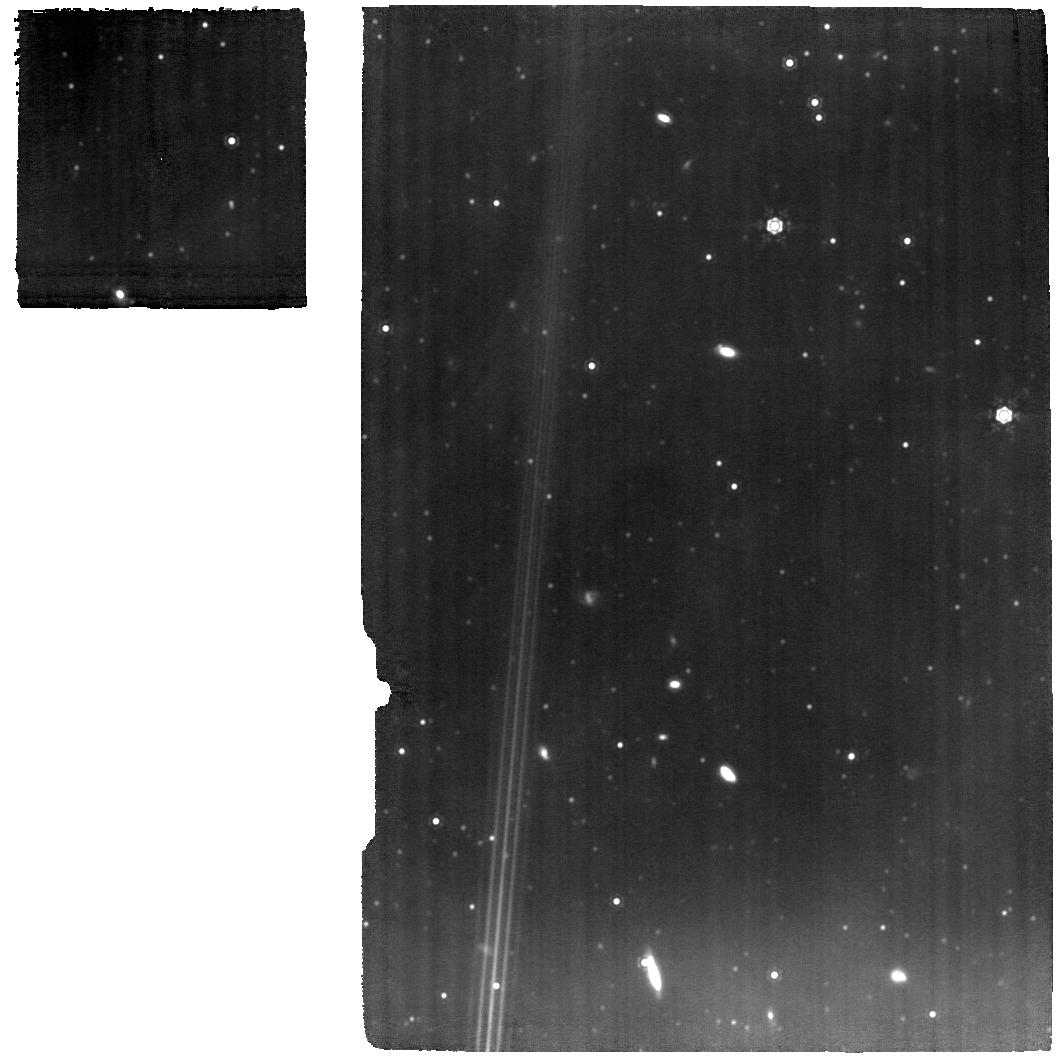
Target: B335-SPECTROSCOPY
Instrument: MIRI
Filter: F1280W
Exposure: 1.3 h
Observation ID: jw01802-o001_t002_miri_f1280w

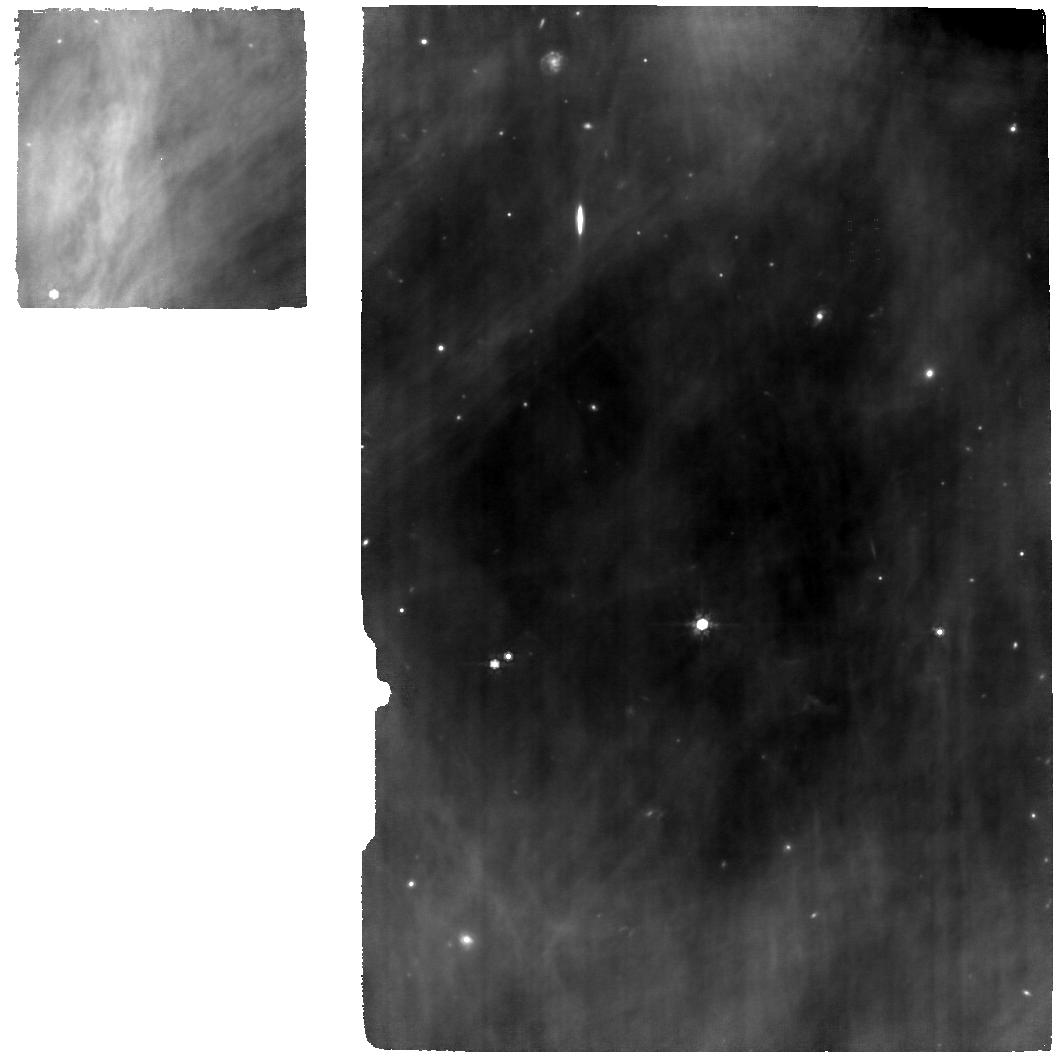
Target: HOPS153-SPECTROSCOPY
Instrument: MIRI
Filter: F770W
Exposure: 1.3 h
Observation ID: jw01802-o017_t017_miri_f770w

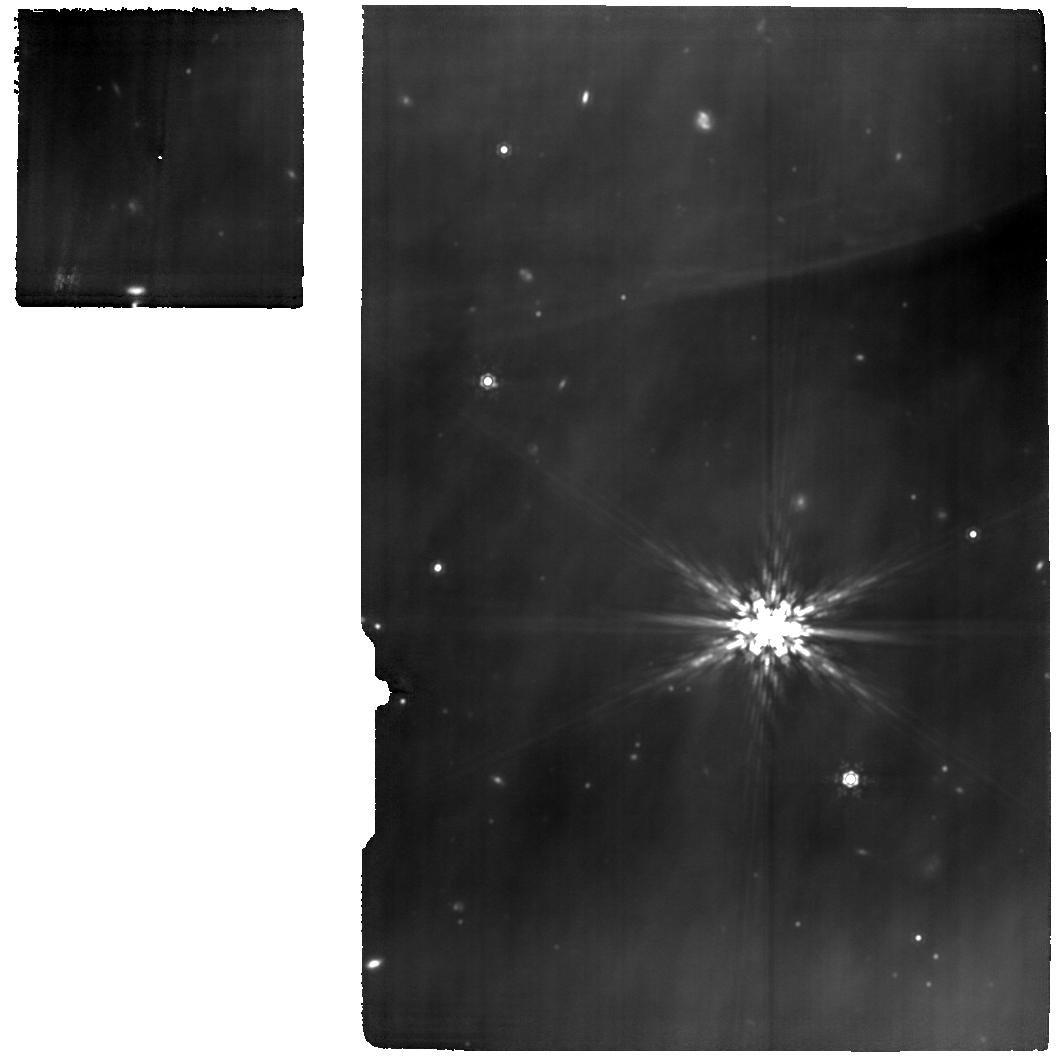
Target: IRAS16253-SPECTROSCOPY
Instrument: MIRI
Filter: F1280W
Exposure: 1.3 h
Observation ID: jw01802-o013_t013_miri_f1280w

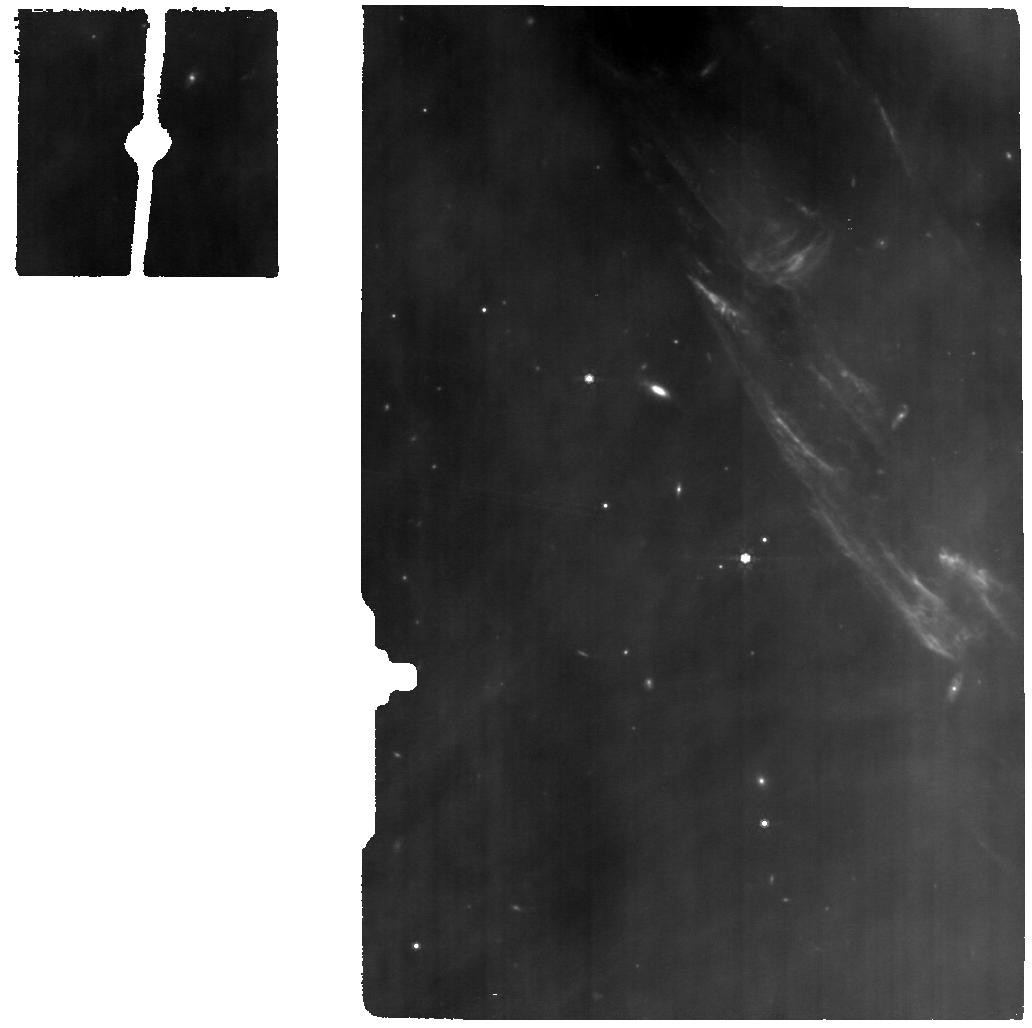
Target: HOPS153-BACKGROUND
Instrument: MIRI
Filter: F770W
Exposure: 19 min
Observation ID: jw01802-o018_t016_miri_f770w

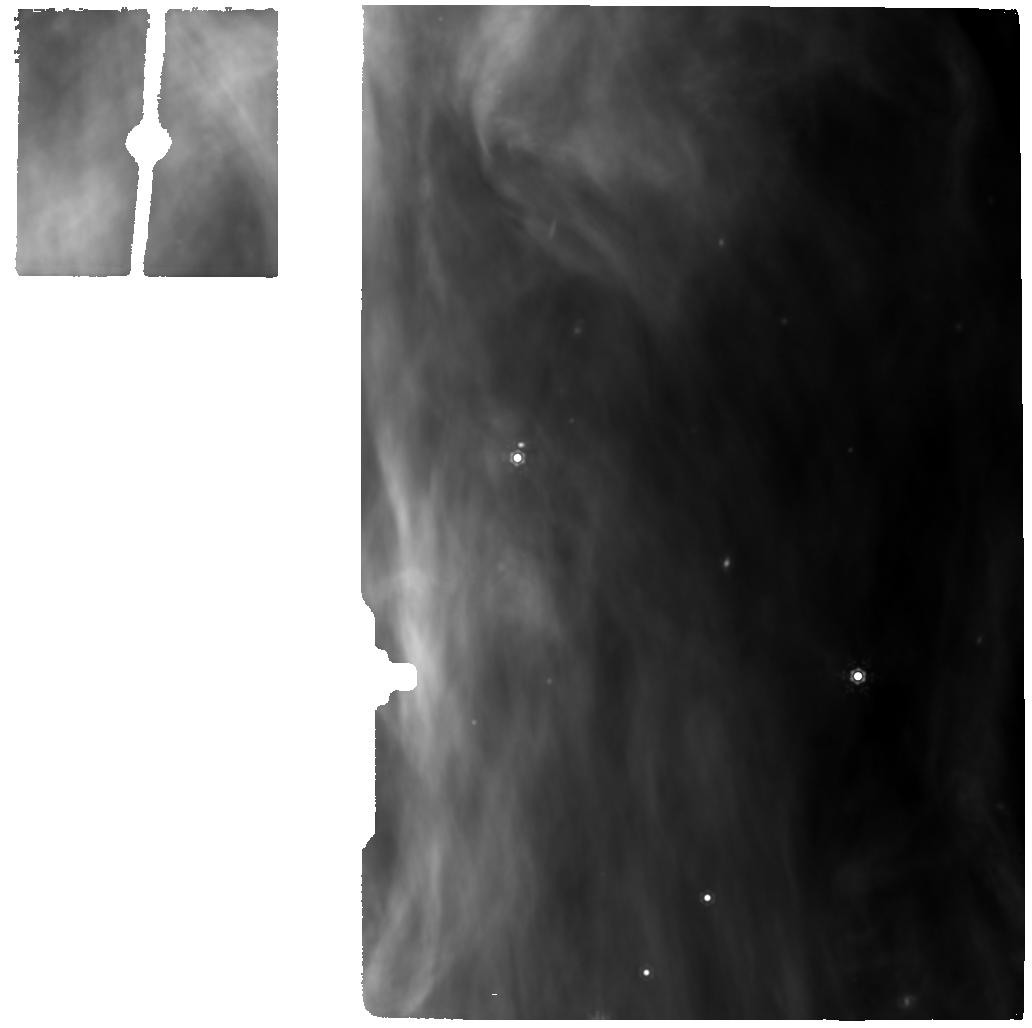
Target: HOPS370-BACKGROUND
Instrument: MIRI
Filter: F1280W
Exposure: 19 min
Observation ID: jw01802-o006_t006_miri_f1280w

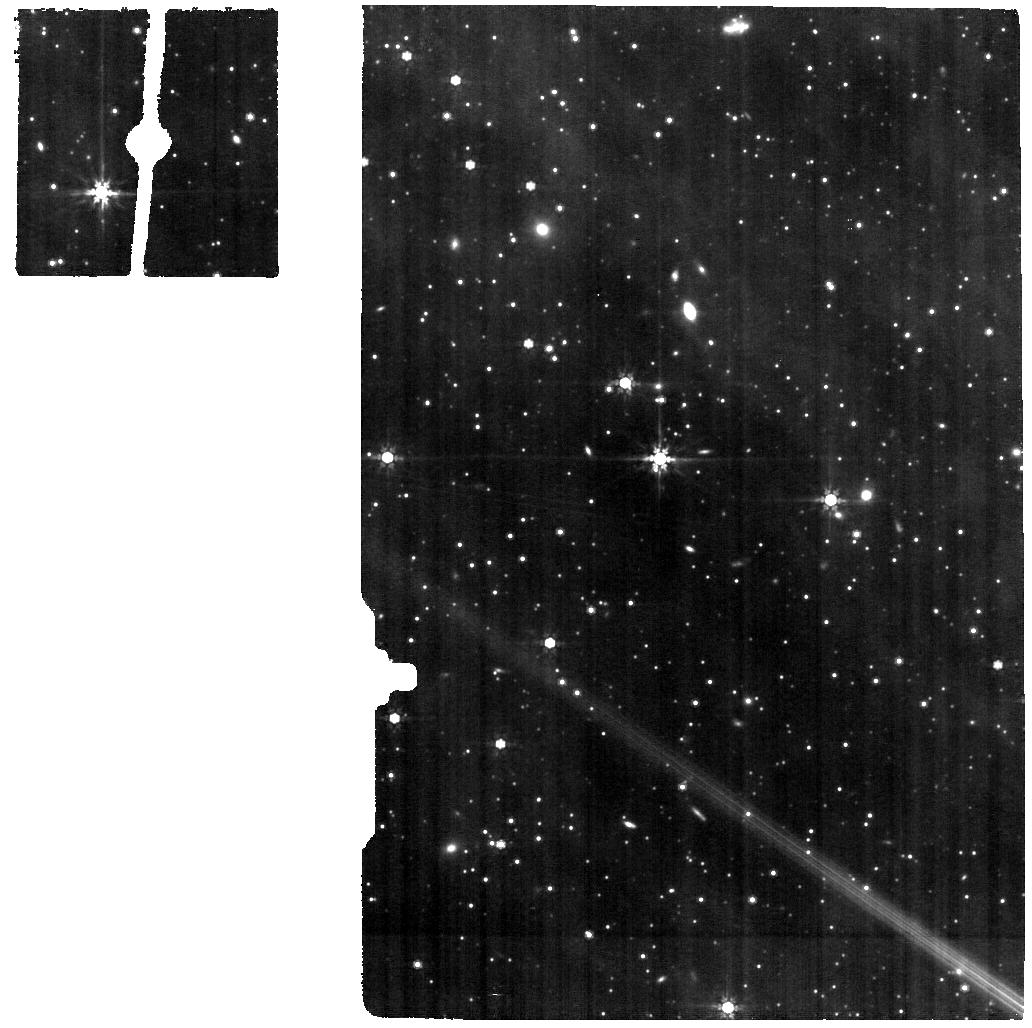
Target: B335-BACKGROUND
Instrument: MIRI
Filter: F770W
Exposure: 19 min
Observation ID: jw01802-o002_t003_miri_f770w

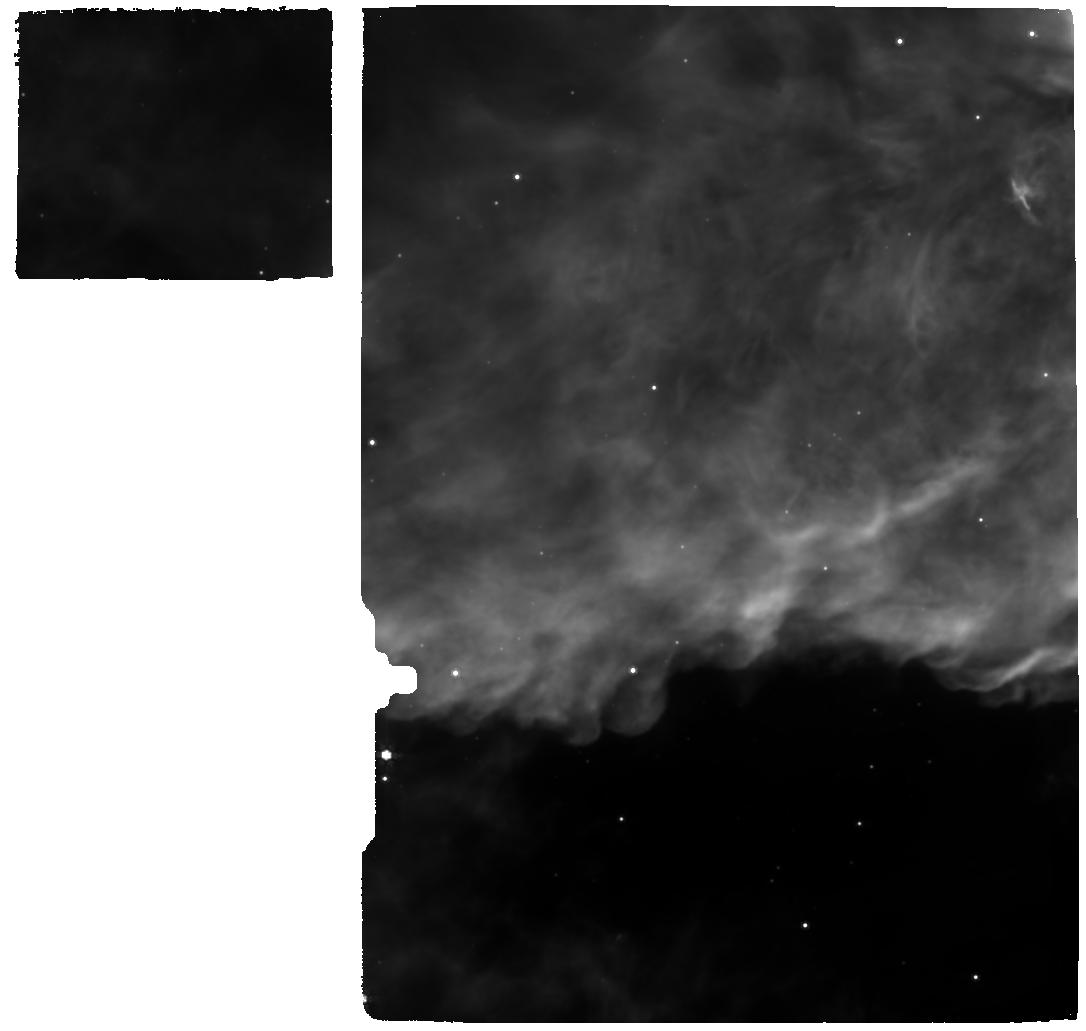
Target: IRAS20126-SPECTROSCOPY
Instrument: MIRI
Filter: F770W
Exposure: 24 min
Observation ID: jw01802-o009_t008_miri_f770w

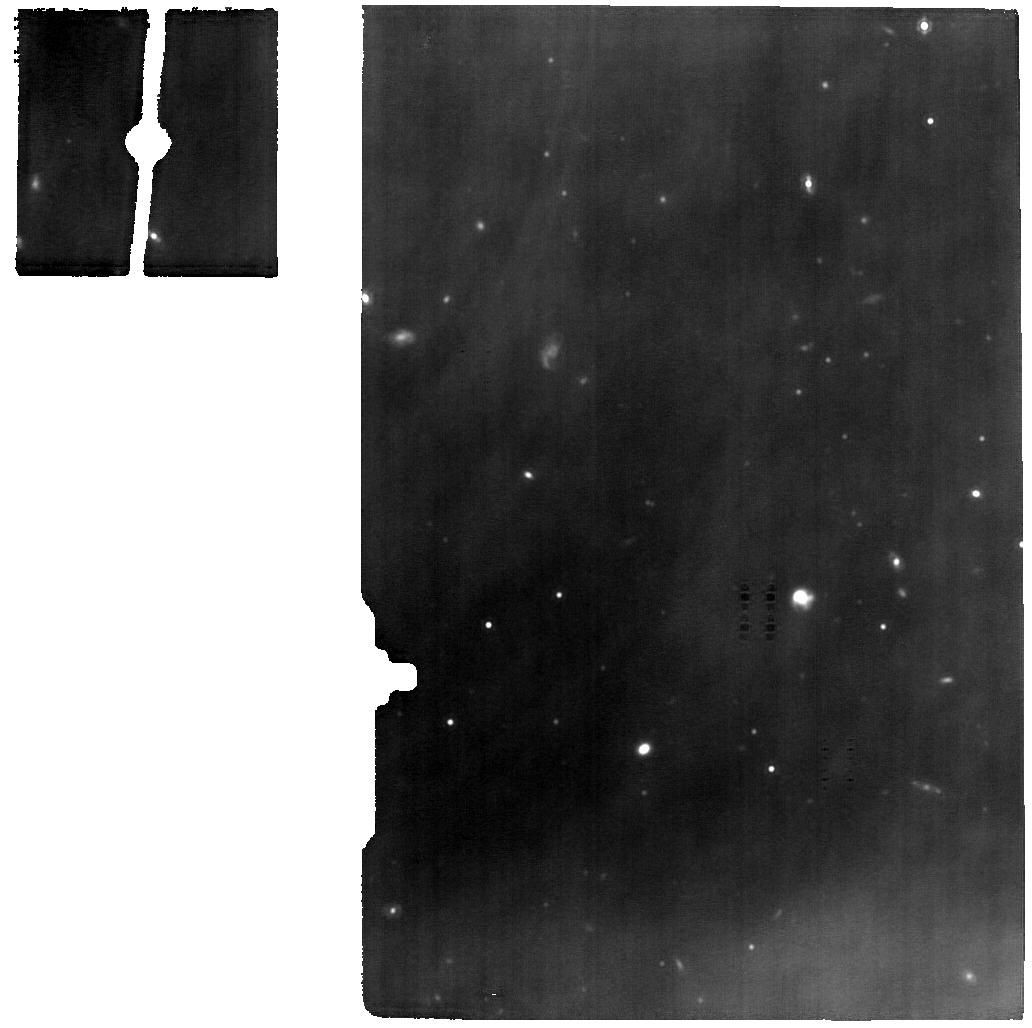
Target: IRAS16253-BACKGROUND
Instrument: MIRI
Filter: F1280W
Exposure: 19 min
Observation ID: jw01802-o014_t014_miri_f1280w

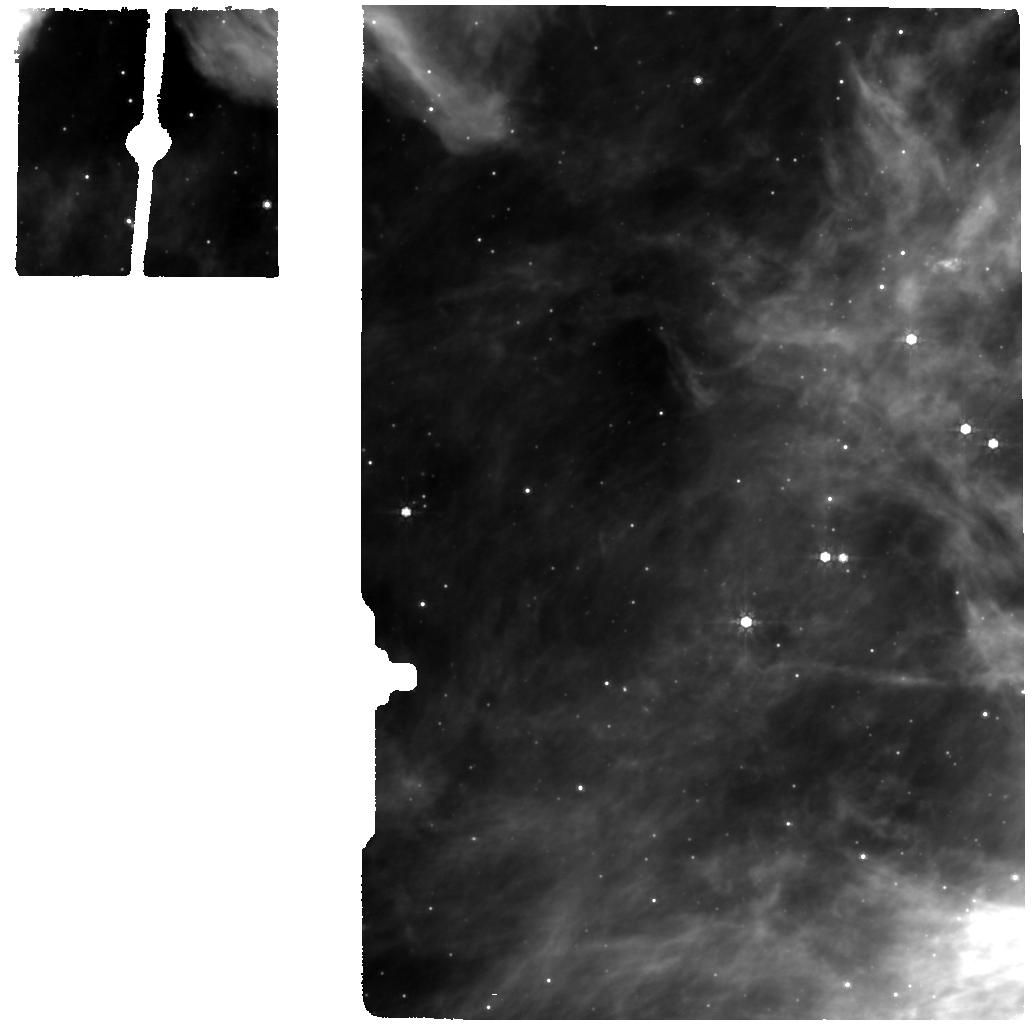
Target: IRAS20126-BACKGROUND
Instrument: MIRI
Filter: F770W
Exposure: 8 min
Observation ID: jw01802-o010_t010_miri_f770w

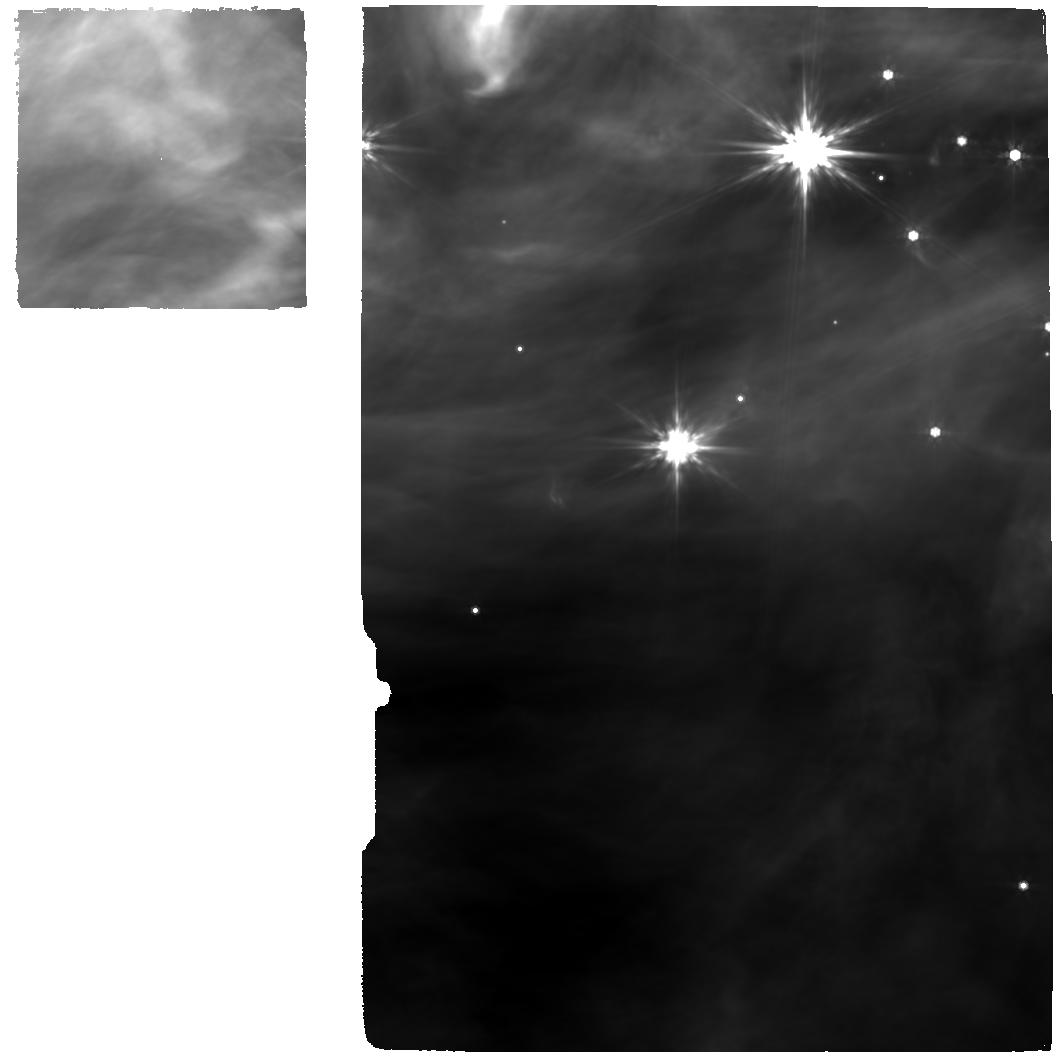
Target: HOPS370-SPECTROSCOPY
Instrument: MIRI
Filter: F770W
Exposure: 1.2 h
Observation ID: jw01802-o005_t005_miri_f770w

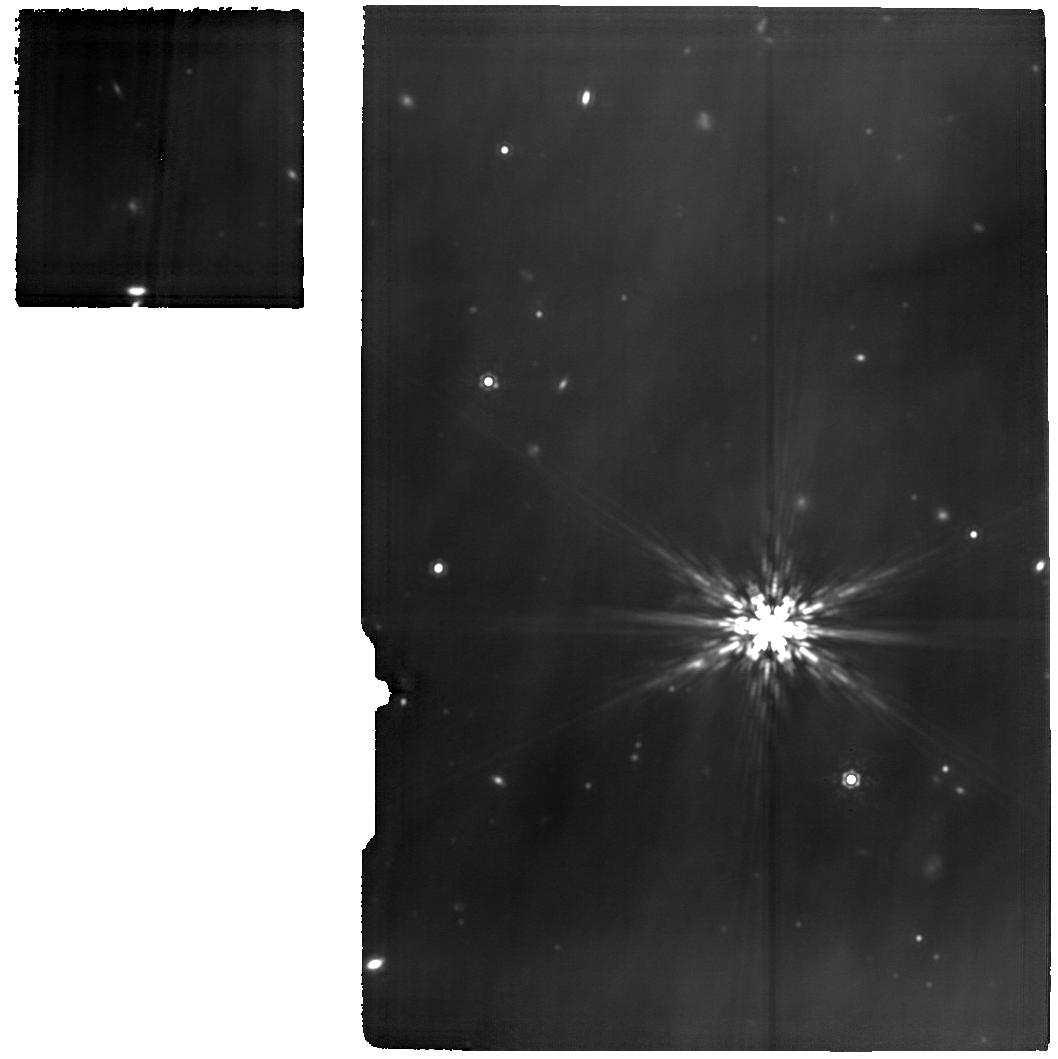
Target: IRAS16253-SPECTROSCOPY
Instrument: MIRI
Filter: F1500W
Exposure: 1.3 h
Observation ID: jw01802-o013_t013_miri_f1500w

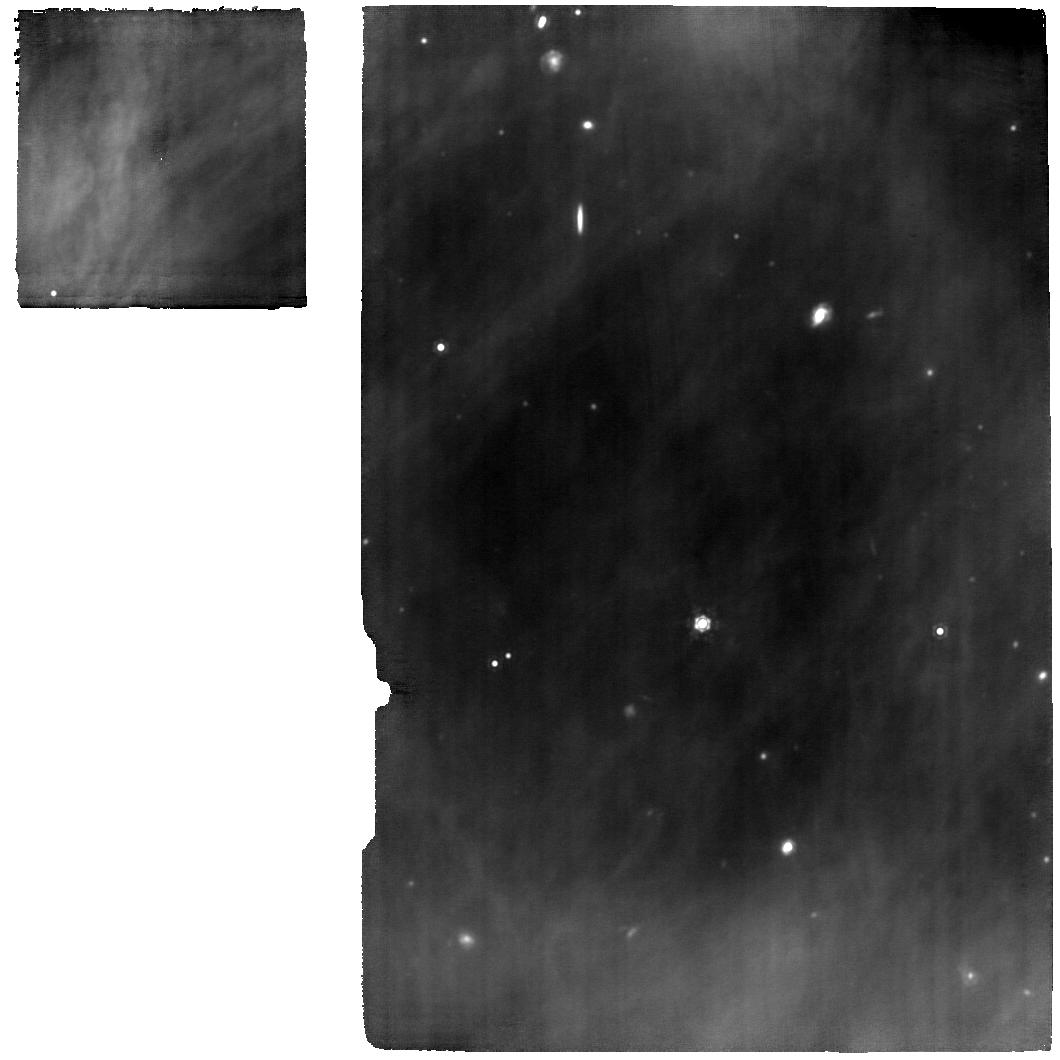
Target: HOPS153-SPECTROSCOPY
Instrument: MIRI
Filter: F1280W
Exposure: 1.3 h
Observation ID: jw01802-o017_t017_miri_f1280w

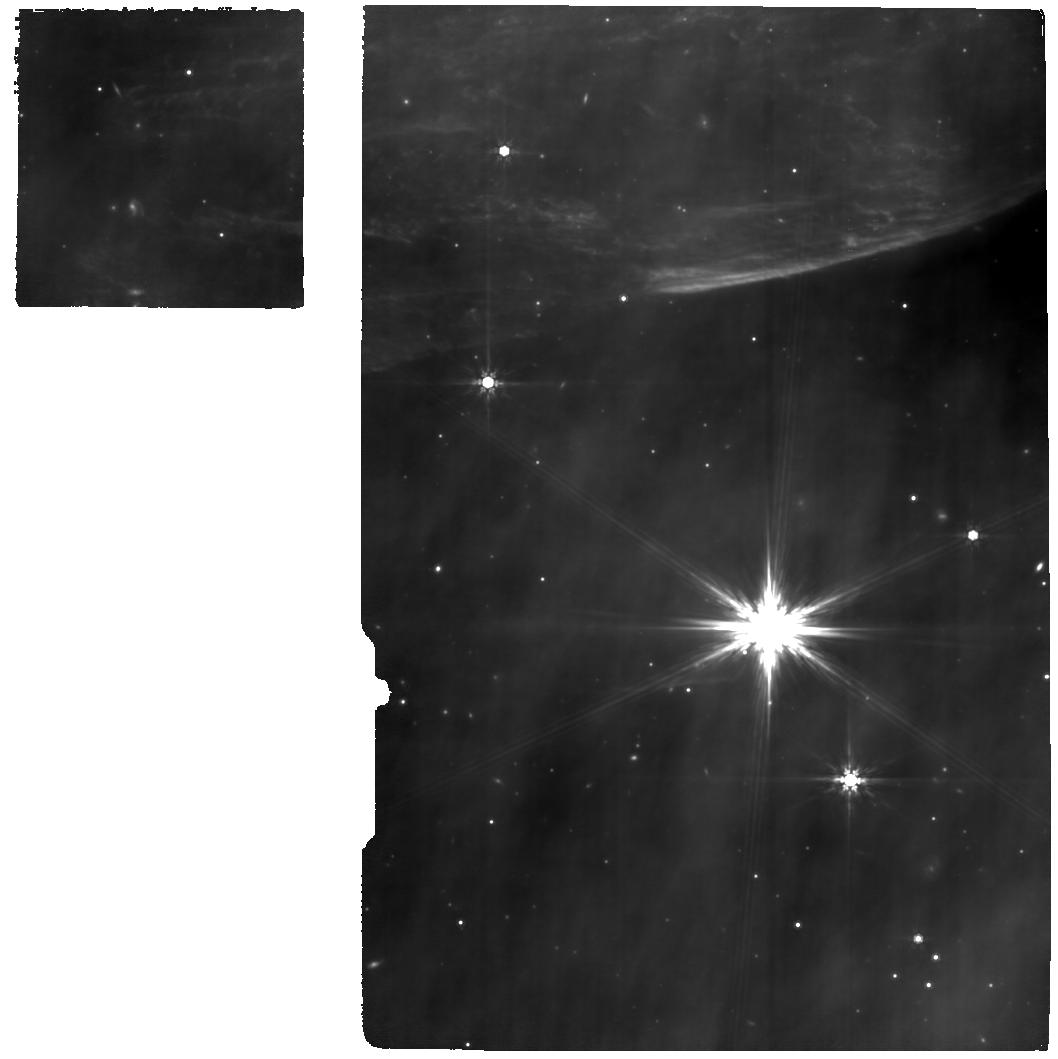
Target: IRAS16253-SPECTROSCOPY
Instrument: MIRI
Filter: F770W
Exposure: 1.3 h
Observation ID: jw01802-o013_t013_miri_f770w

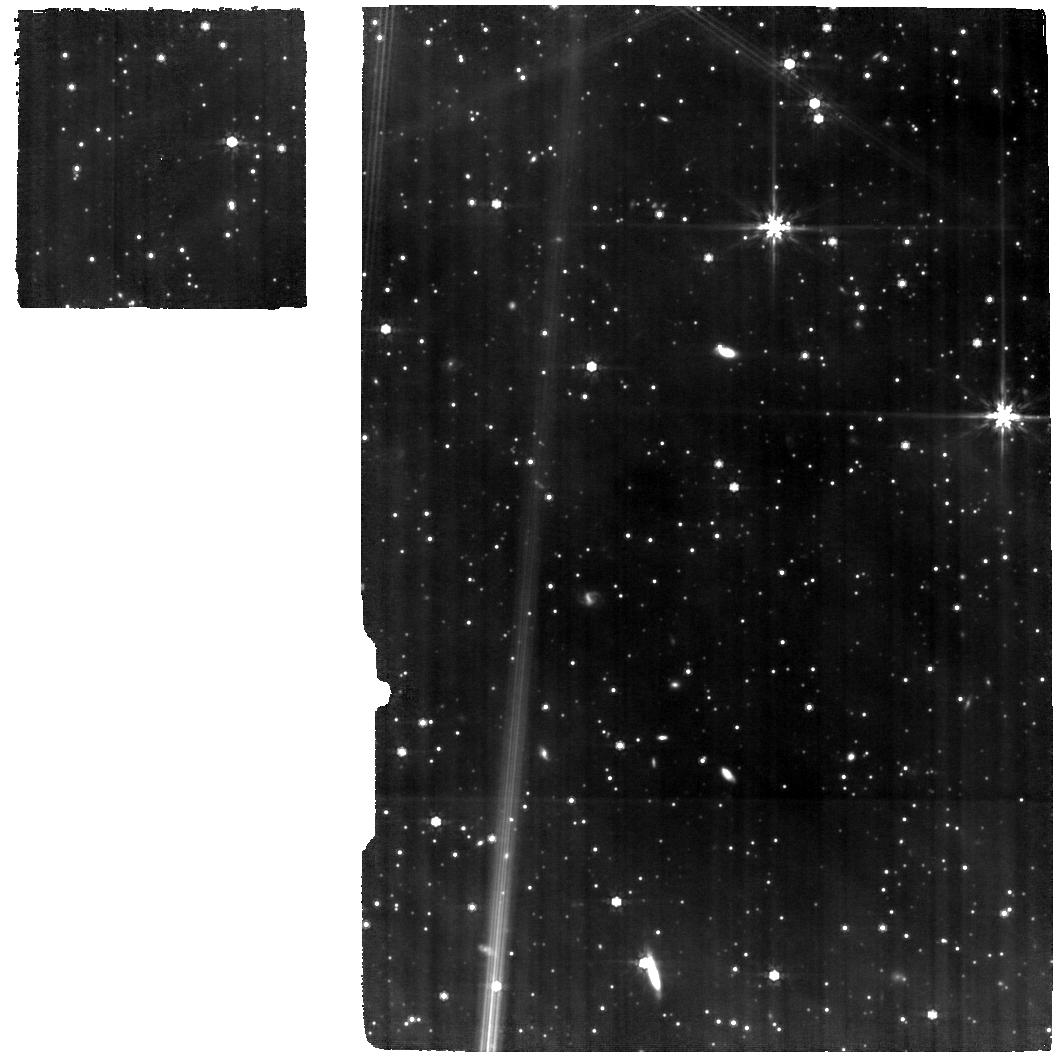
Target: B335-SPECTROSCOPY
Instrument: MIRI
Filter: F770W
Exposure: 1.3 h
Observation ID: jw01802-o001_t002_miri_f770w

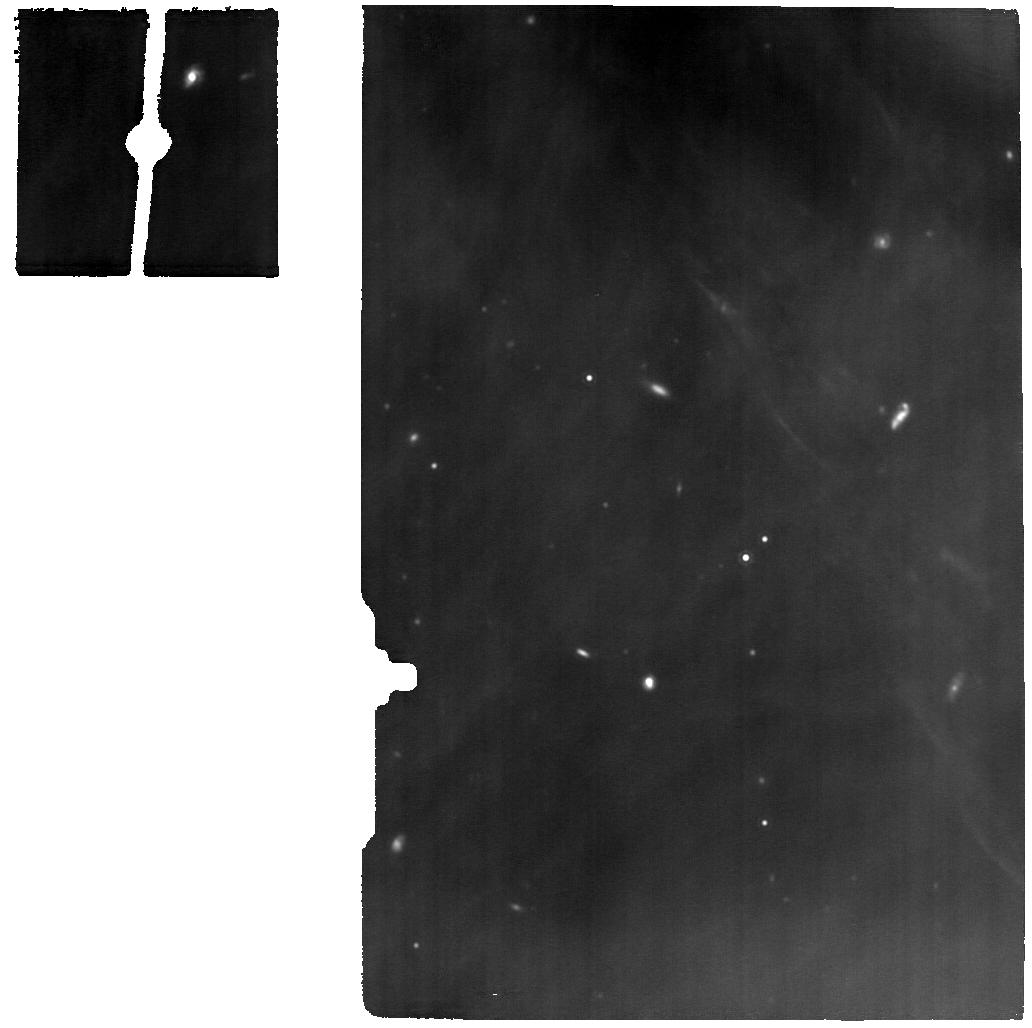
Target: HOPS153-BACKGROUND
Instrument: MIRI
Filter: F1280W
Exposure: 19 min
Observation ID: jw01802-o018_t016_miri_f1280w

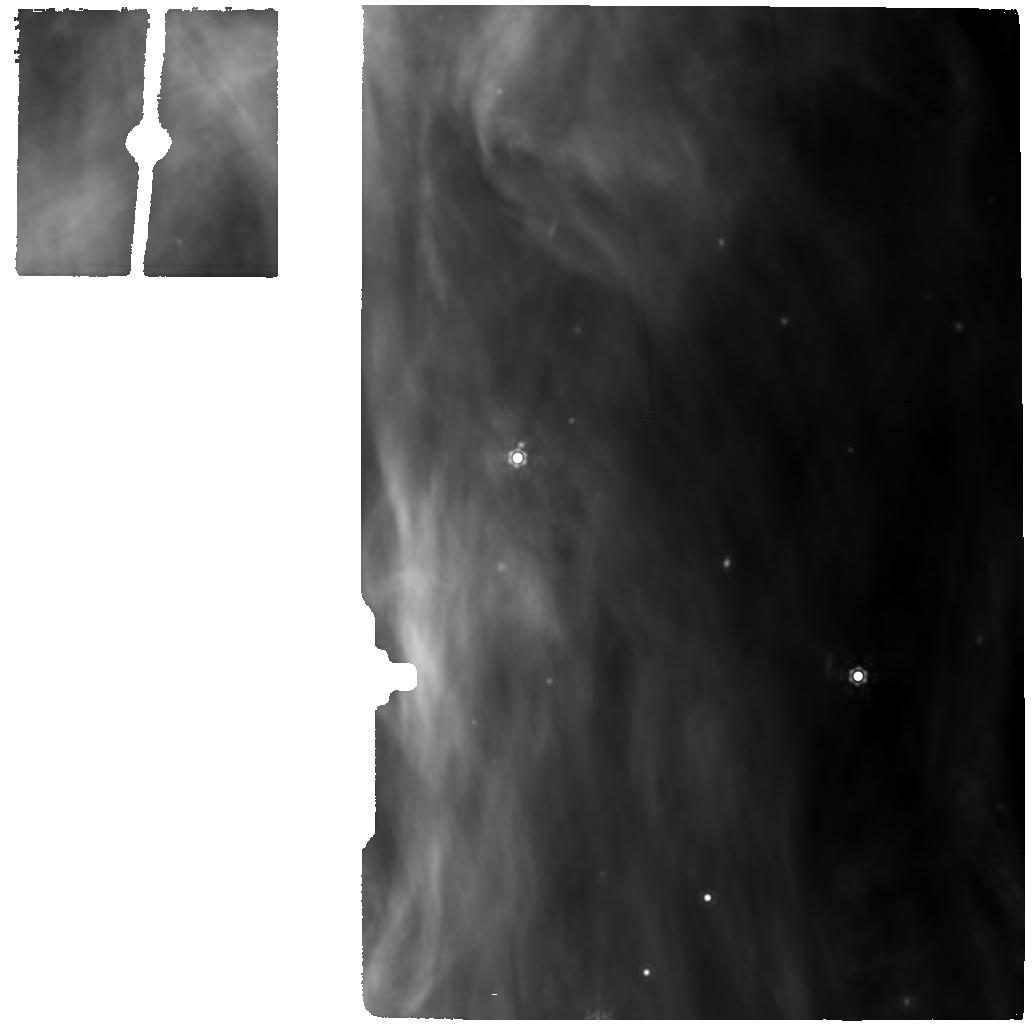
Target: HOPS370-BACKGROUND
Instrument: MIRI
Filter: F1500W
Exposure: 19 min
Observation ID: jw01802-o006_t006_miri_f1500w

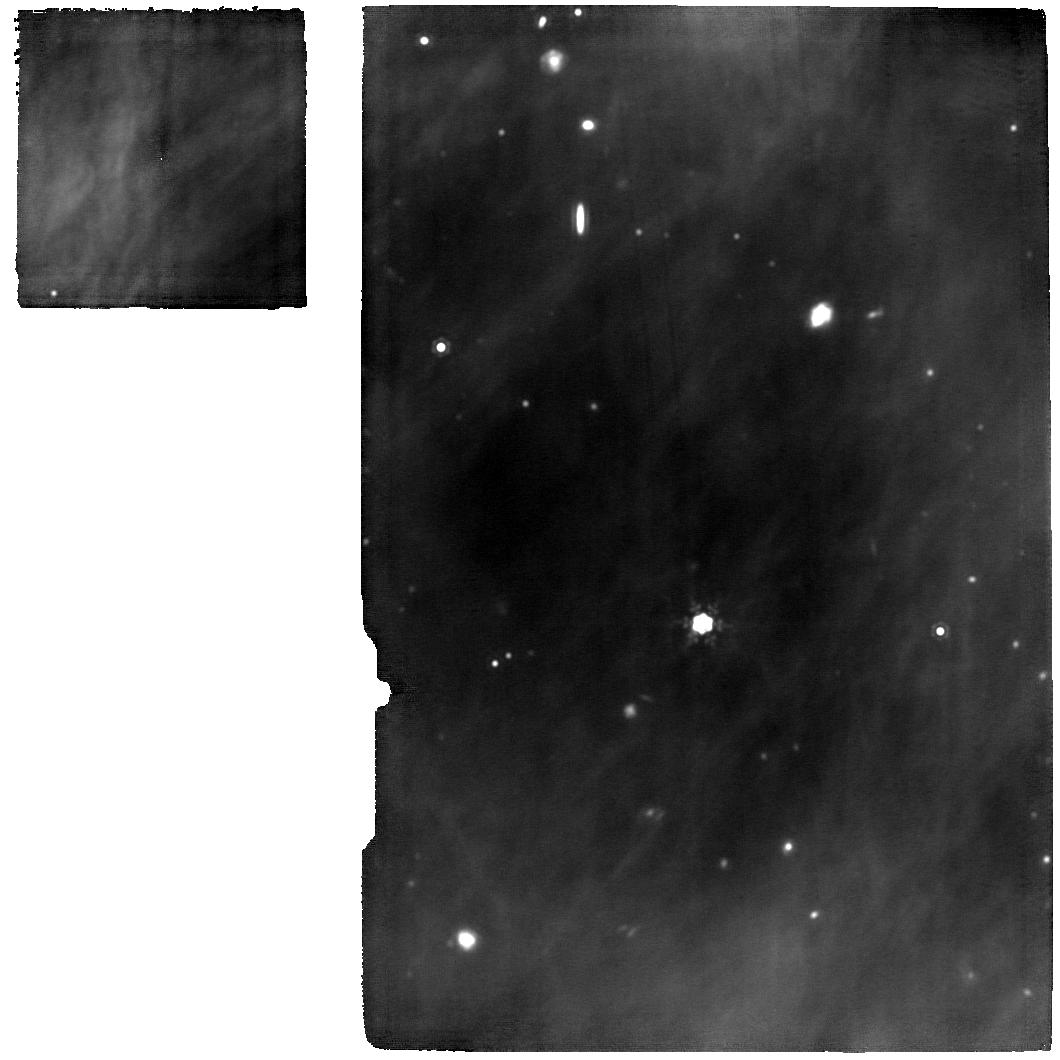
Target: HOPS153-SPECTROSCOPY
Instrument: MIRI
Filter: F1500W
Exposure: 1.3 h
Observation ID: jw01802-o017_t017_miri_f1500w

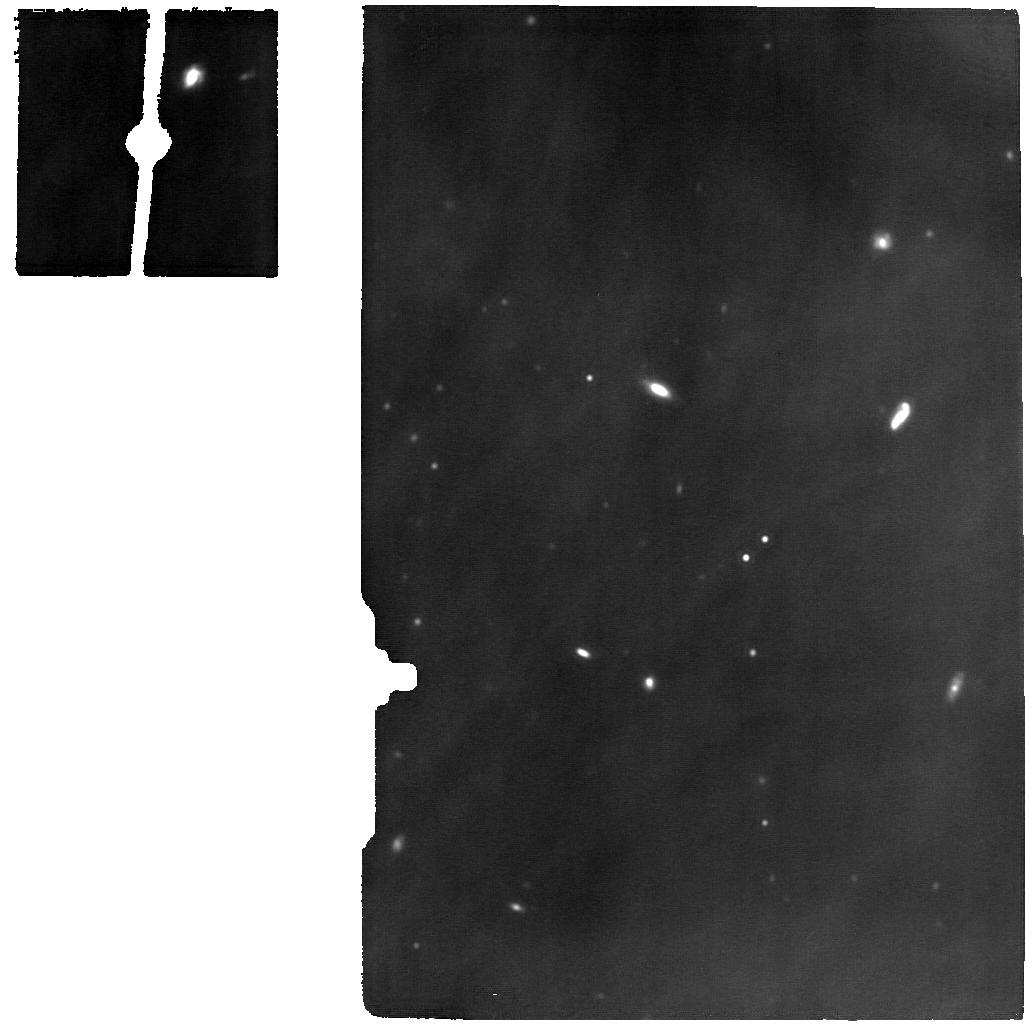
Target: HOPS153-BACKGROUND
Instrument: MIRI
Filter: F1500W
Exposure: 19 min
Observation ID: jw01802-o018_t016_miri_f1500w

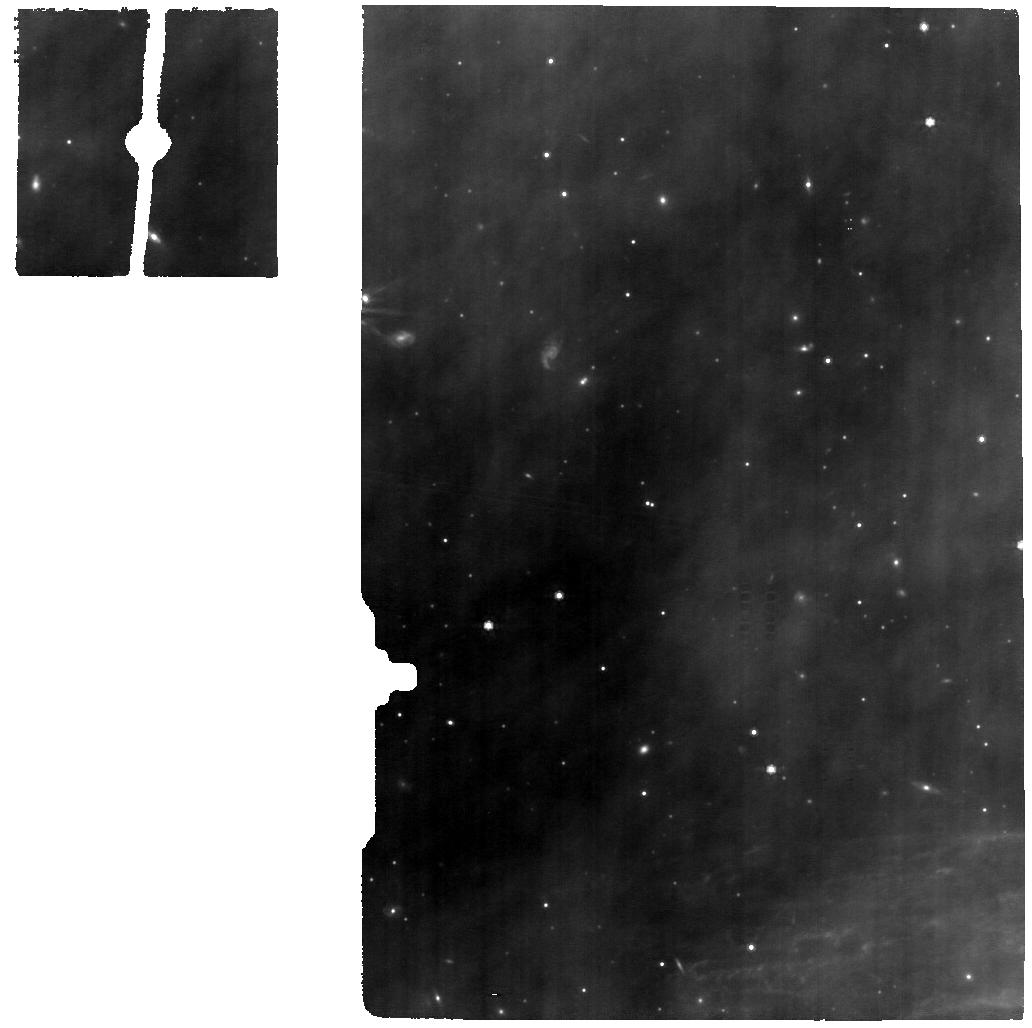
Target: IRAS16253-BACKGROUND
Instrument: MIRI
Filter: F770W
Exposure: 19 min
Observation ID: jw01802-o014_t014_miri_f770w

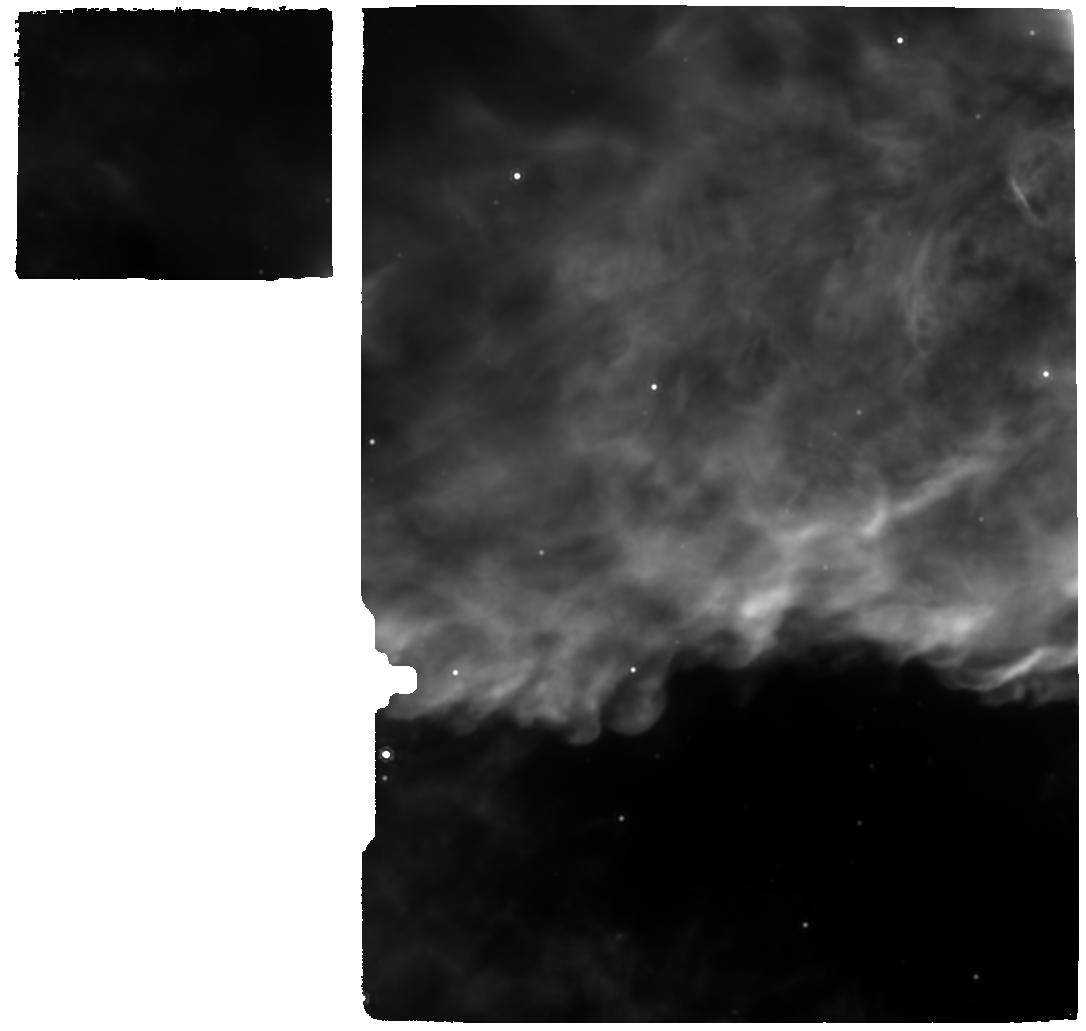
Target: IRAS20126-SPECTROSCOPY
Instrument: MIRI
Filter: F1280W
Exposure: 24 min
Observation ID: jw01802-o009_t008_miri_f1280w

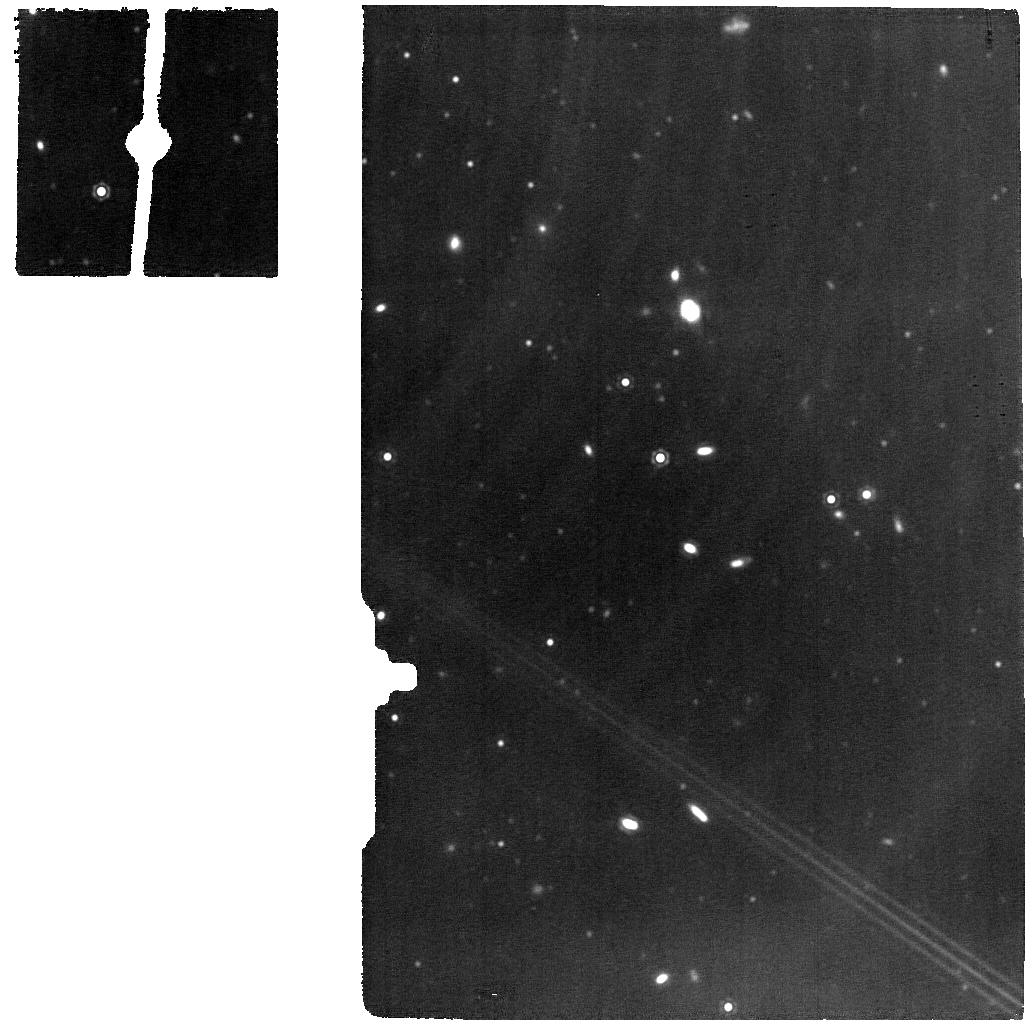
Target: B335-BACKGROUND
Instrument: MIRI
Filter: F1500W
Exposure: 19 min
Observation ID: jw01802-o002_t003_miri_f1500w

Investigating Protostellar Accretion Across the Mass Spectrum (PI: Megeath, Tom)

We propose an Investigation of Protostellar Accretion (IPA) and accretion driven feedback using the NIRSPec and MIRI MRS IFUs. IPA will target 5 protostars with luminosities of 0.2 to 10,000 Lsun, stellar masses of 0.1 to 12 Msun, and distances of 150 pc to 1.6 kpc. Each shows a disk + outflow cavity morphology, is in its primary accretion phase, is deeply embedded, and requires observations at > 3 micron. Using JWSTs combination of sensitivity, angular resolution, and spectral resolution, IPA will observe each protostar in the 2.9-28 micron range and map ionic, atomic, molecular and continuum emission at spatial resolutions of 30 AU (for the lowest mass sources) to 300 AU (for the highest mass source). IPA will use spectroscopic signatures of disk accretion to measure the rate and mode of mass accretion, and measure how accretion scales with stellar mass. It will also observe shocks due to wide angle winds carving cavities into the protostellar envelopes, using the angular resolution of JWST to meassure mass flow and velocity along the cavities. The combination of accretion and wind data will show how the wind properties depend on accretion. Finally, IPA will look for the effect of radiative feedback from the most massive protostar, testing models of high mass star formation that require the release of radiation along outflow cavities. In total, IPA will observe in unprecedented detail the coupled accretion and feedback that plays a central role in determining the masses of stars, providing essential inputs for cloud scale simulations of star formation and the initial mass function, and setting the stage for future surveys with JWST to enlarge the sample.